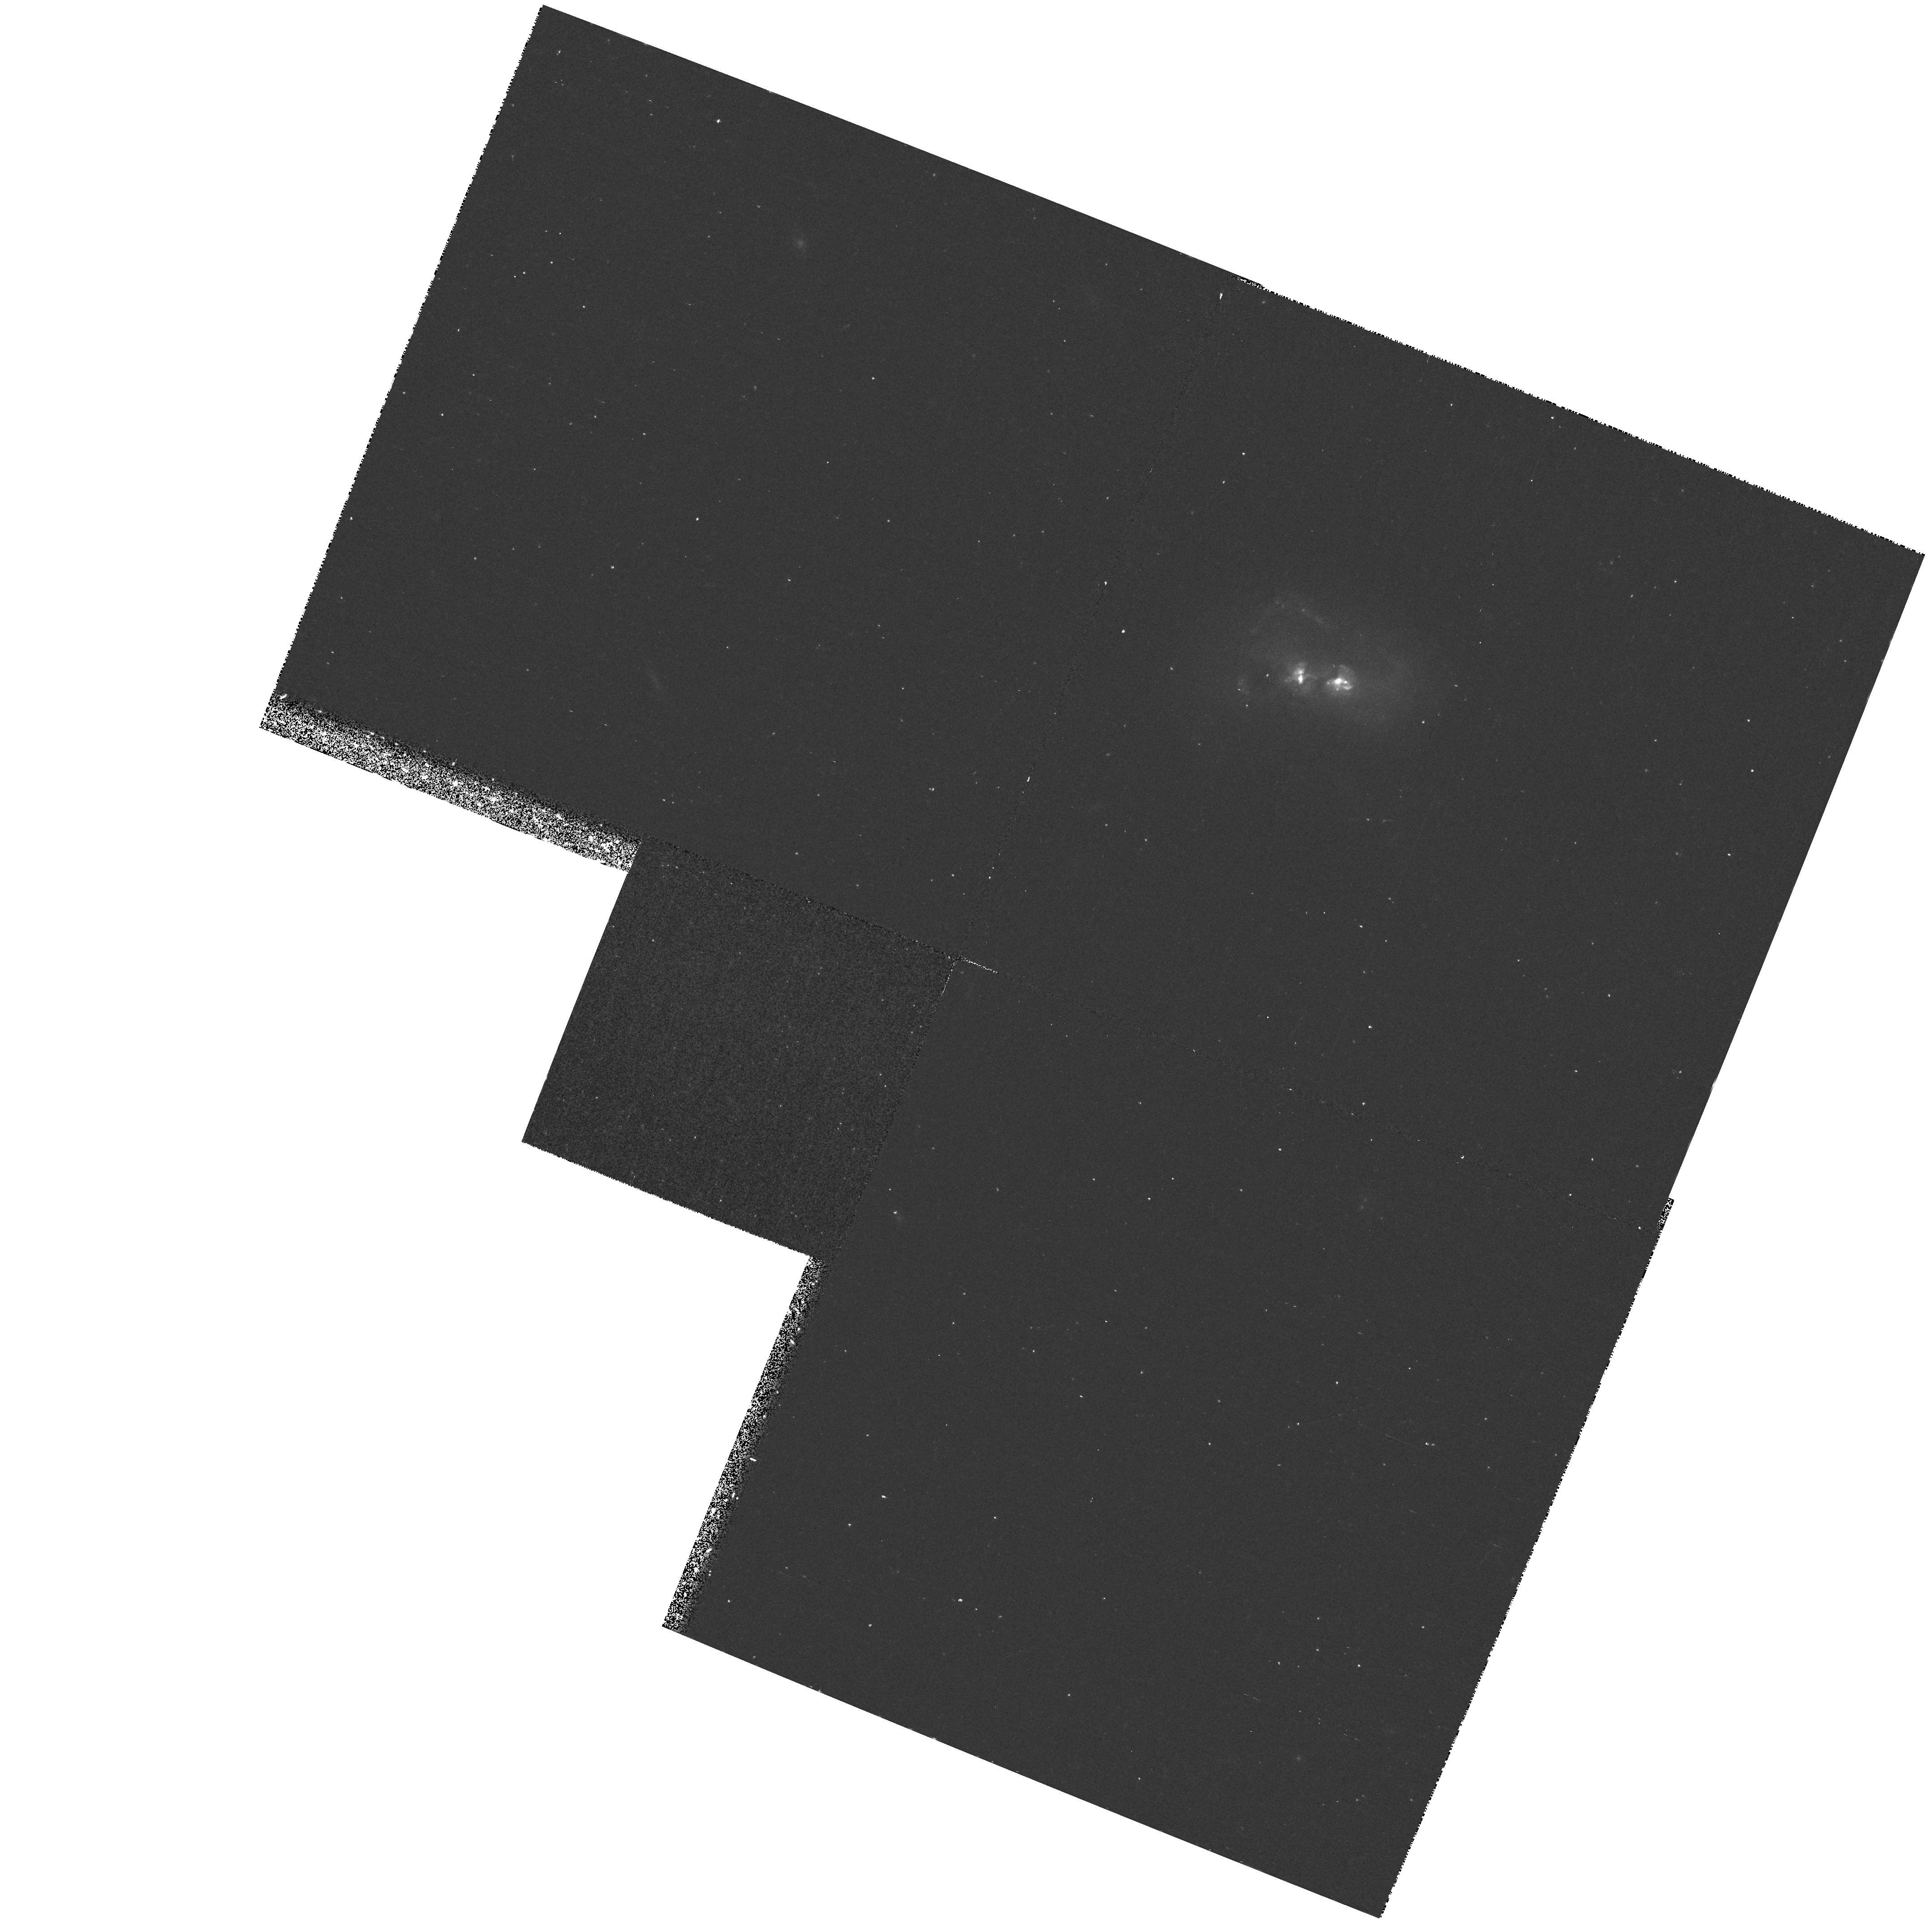
Target: MARK463
Instrument: WFPC2/PC
Filter: F588N
Exposure: 35 min
Observation ID: hst_6301_01_wfpc2_pc_f588n_u3yz01

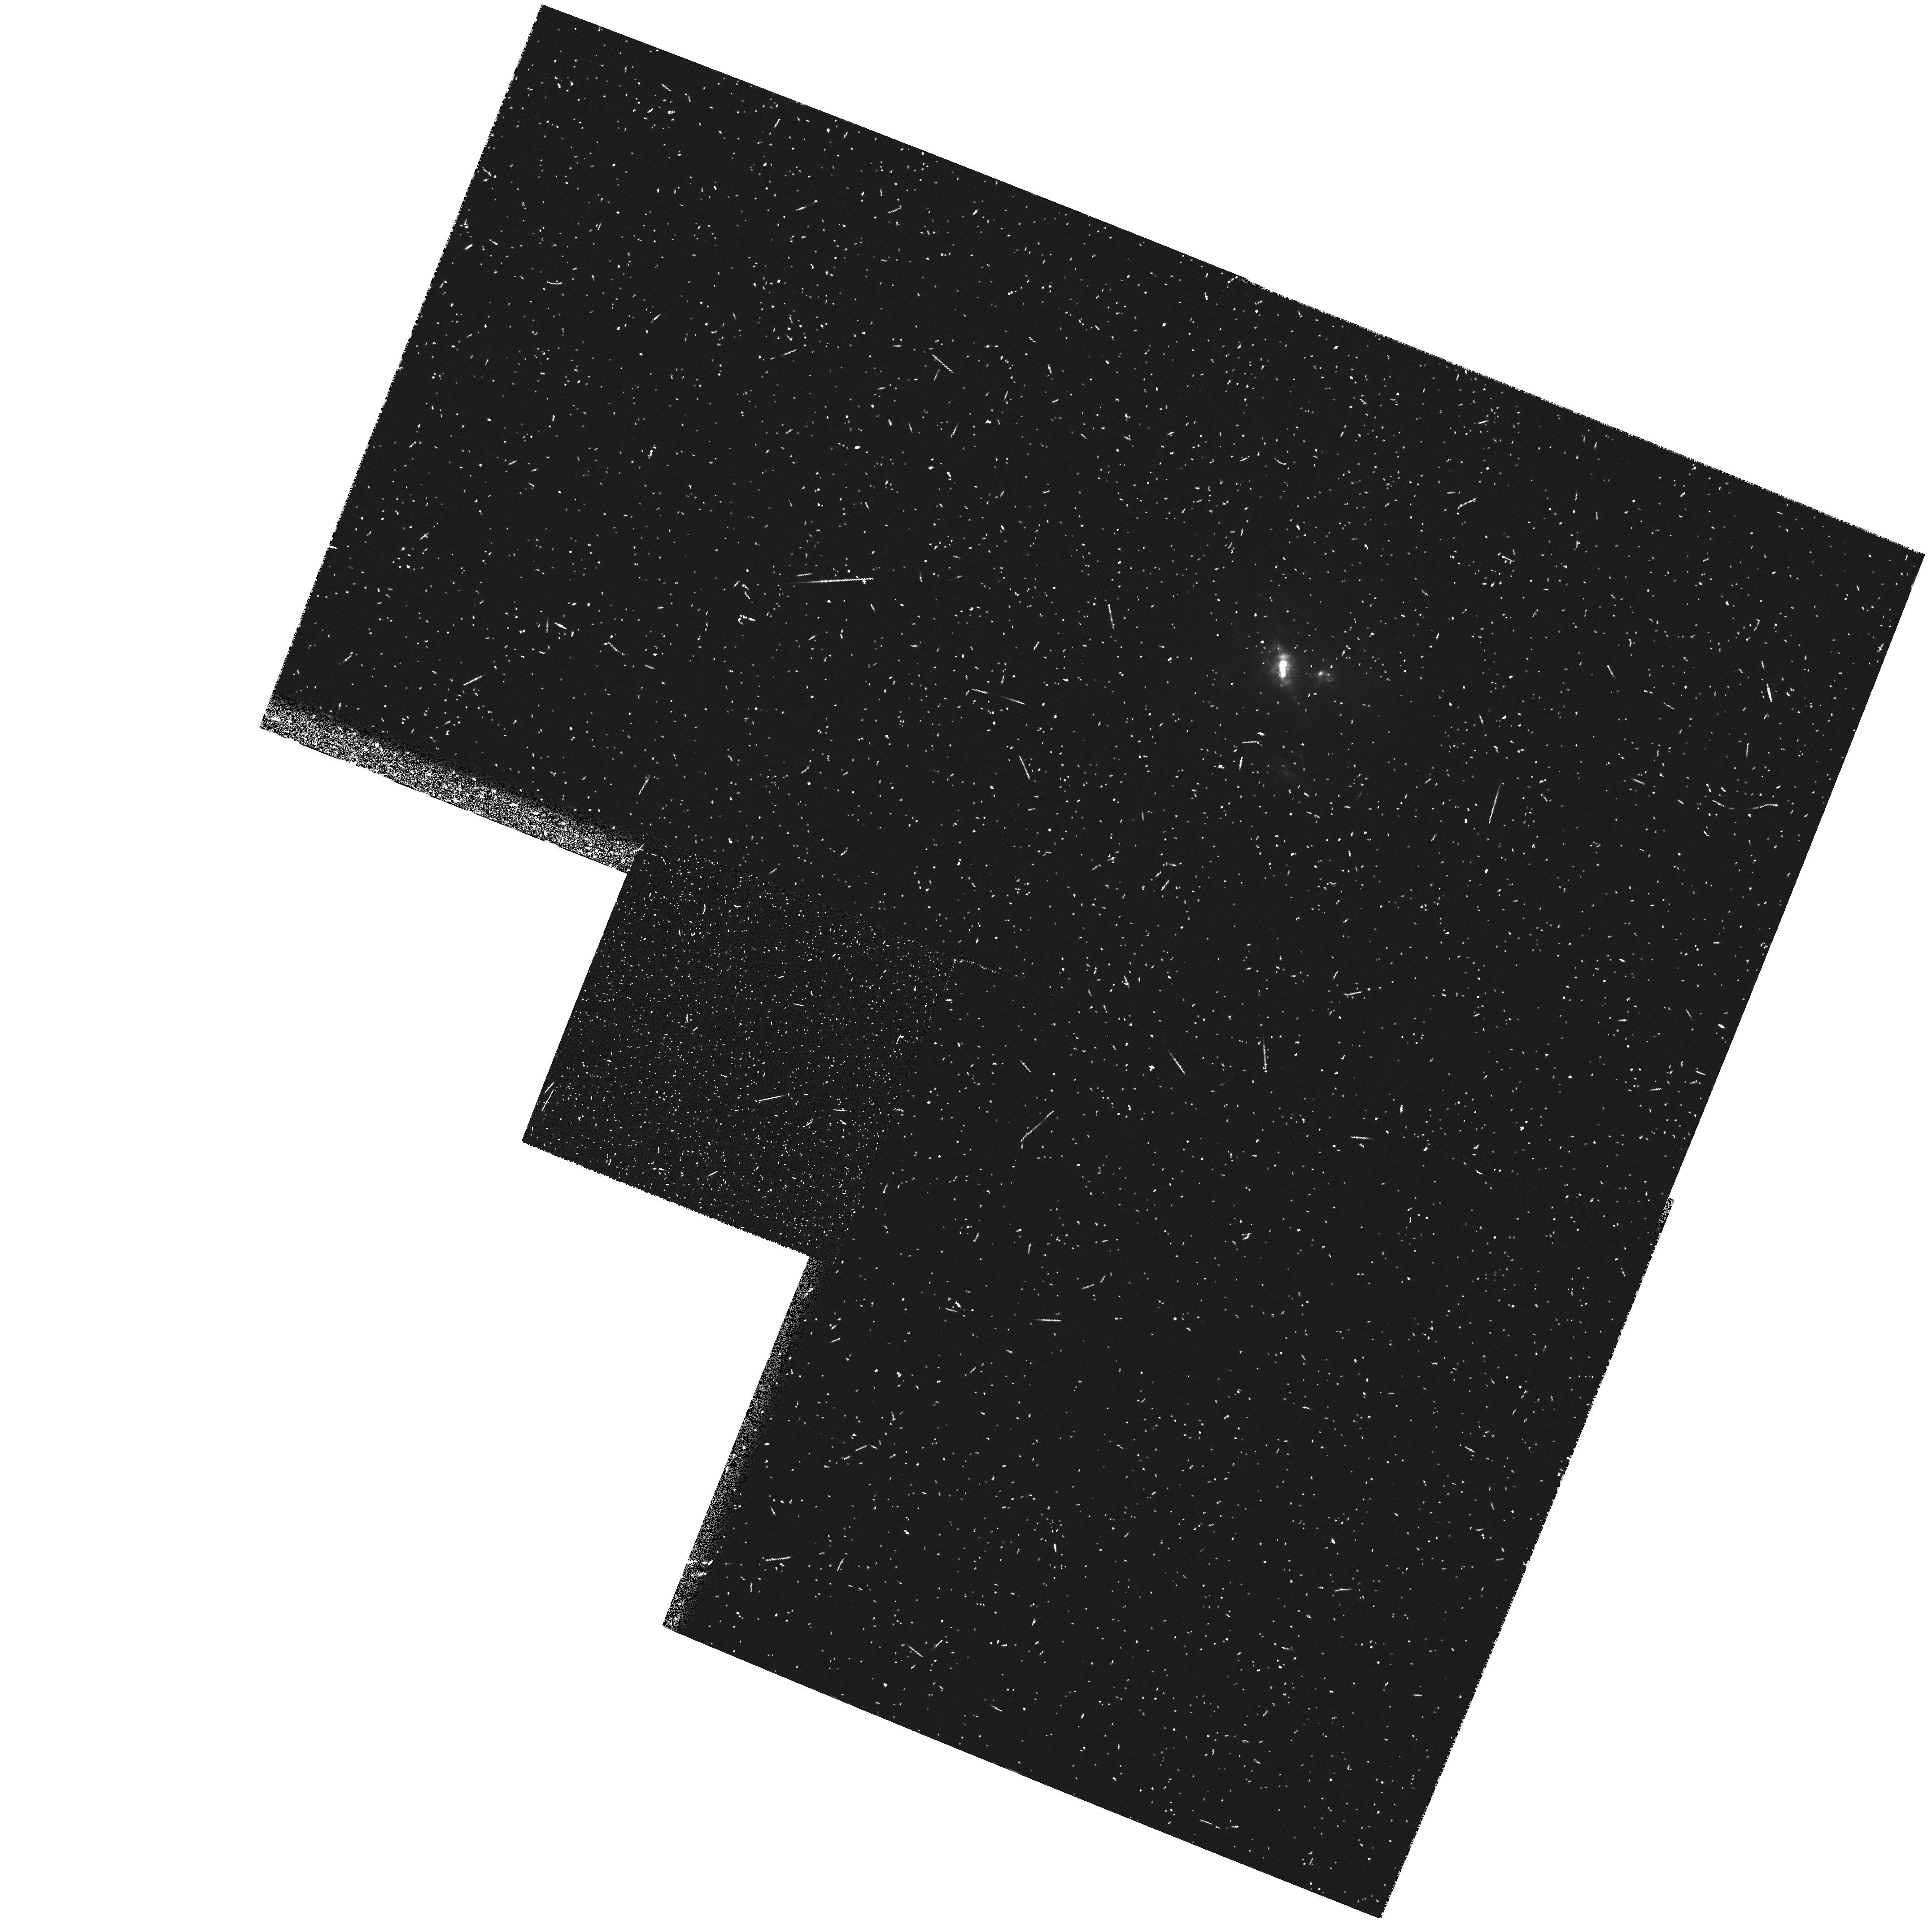
Target: MARK463
Instrument: WFPC2/PC
Filter: FR533N
Exposure: 20 min
Observation ID: u3yz0104m

High-Resolution Morphology of the Nuclear Emission-Line Region in Mrk~463 (PI: Ford, Holland)

Markarian 463 is an interacting pair of galaxies with two nuclei separated by four arcseconds. The western nucleus has strong narrow emission lines and is best described as a LINER. The brighter eastern nucleus has a classical Seyfert 2 spectrum in unpolarized light. In polarized light broad permitted lines of a Seyfert 1 appear, revealing a hidden broad-line source (Miller & Goodrich 1990). Presumably, far from the nucleus reflects or scatters the Seyfert 1 spectrum into our line of sight, polarizing it in the process. A WFPC-1 observation by us showed the Seyfert 2 nucleus was extended and was the origin of a sub-arcsecond optical jet (Uomoto et al. 1993). The jet was resolved into a handful of hot spots similar to the jets in 3C273 and M87. Unlike those synchrotron jets, however, the Mrk 463 jet is most likely due to a mix of starlight, nebular emission, and reflected Seyfert 1 light. The proposed observations are intended to sort out the spatial details in the jet and nucleus and examine the connection between them.